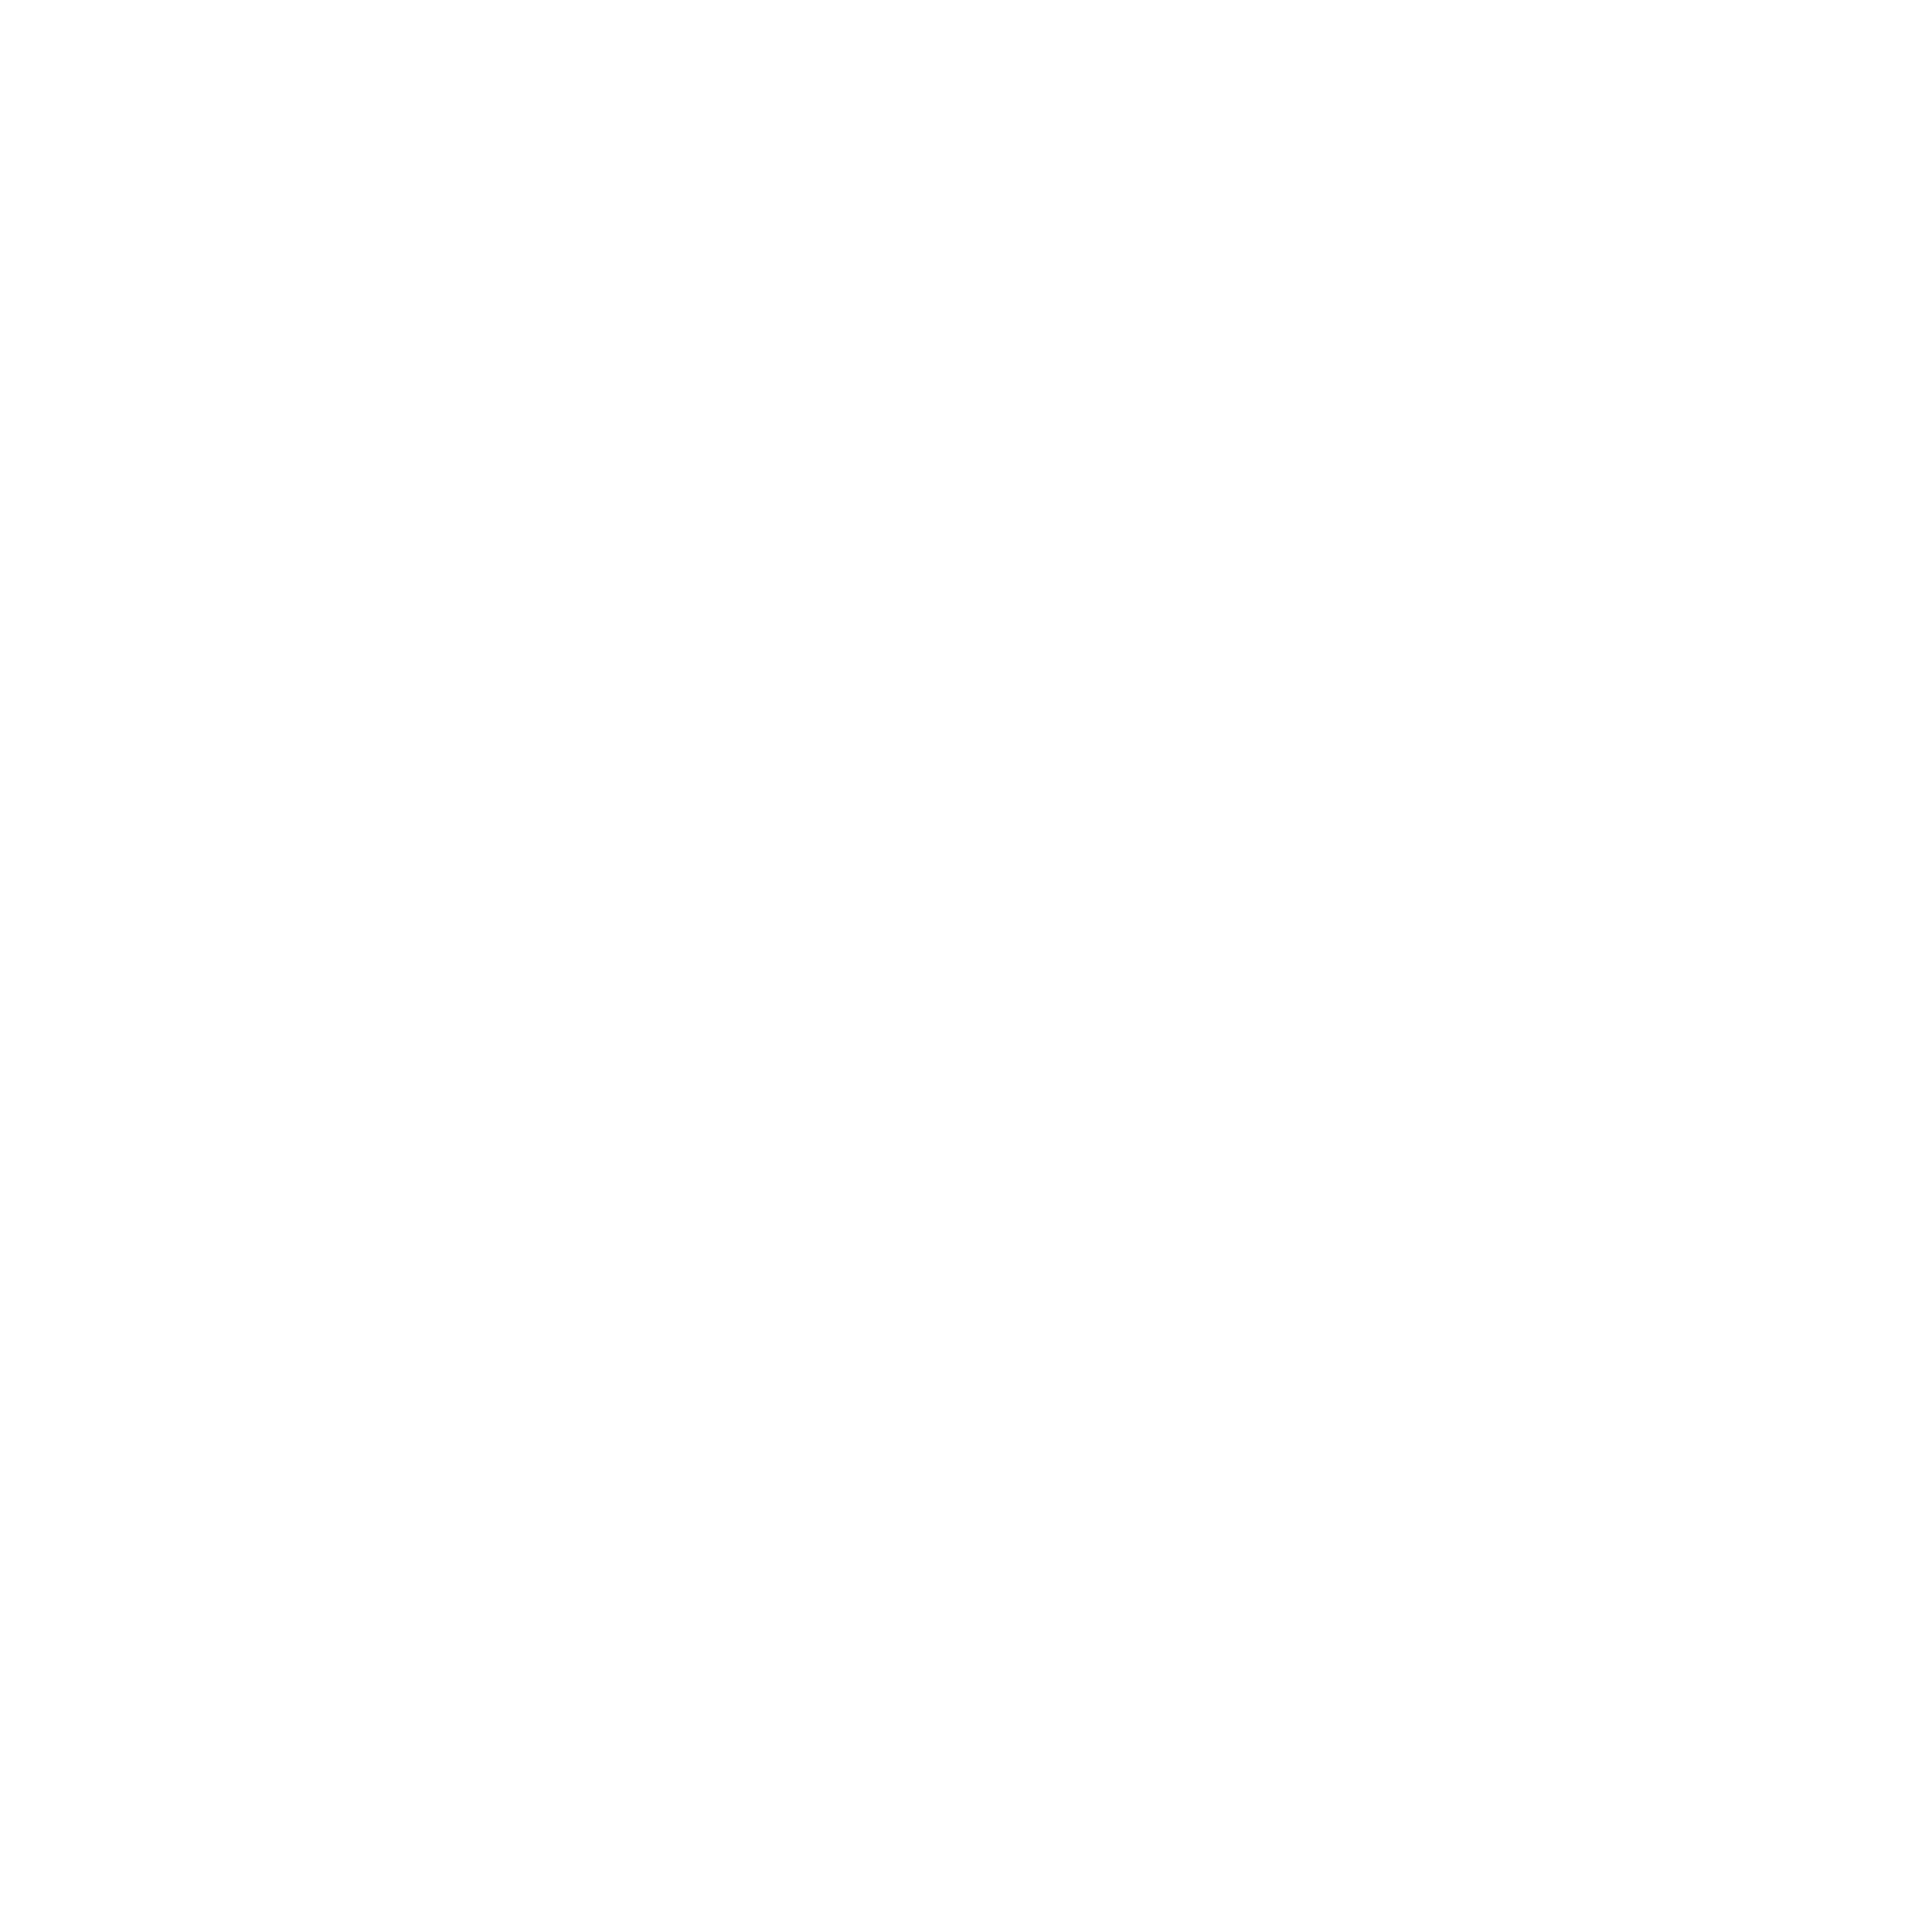
Target: NGC6681
Instrument: ACS/SBC
Filter: F150LP
Exposure: 50 min
Observation ID: hst_9024_02_acs_sbc_f150lp_j8bu02

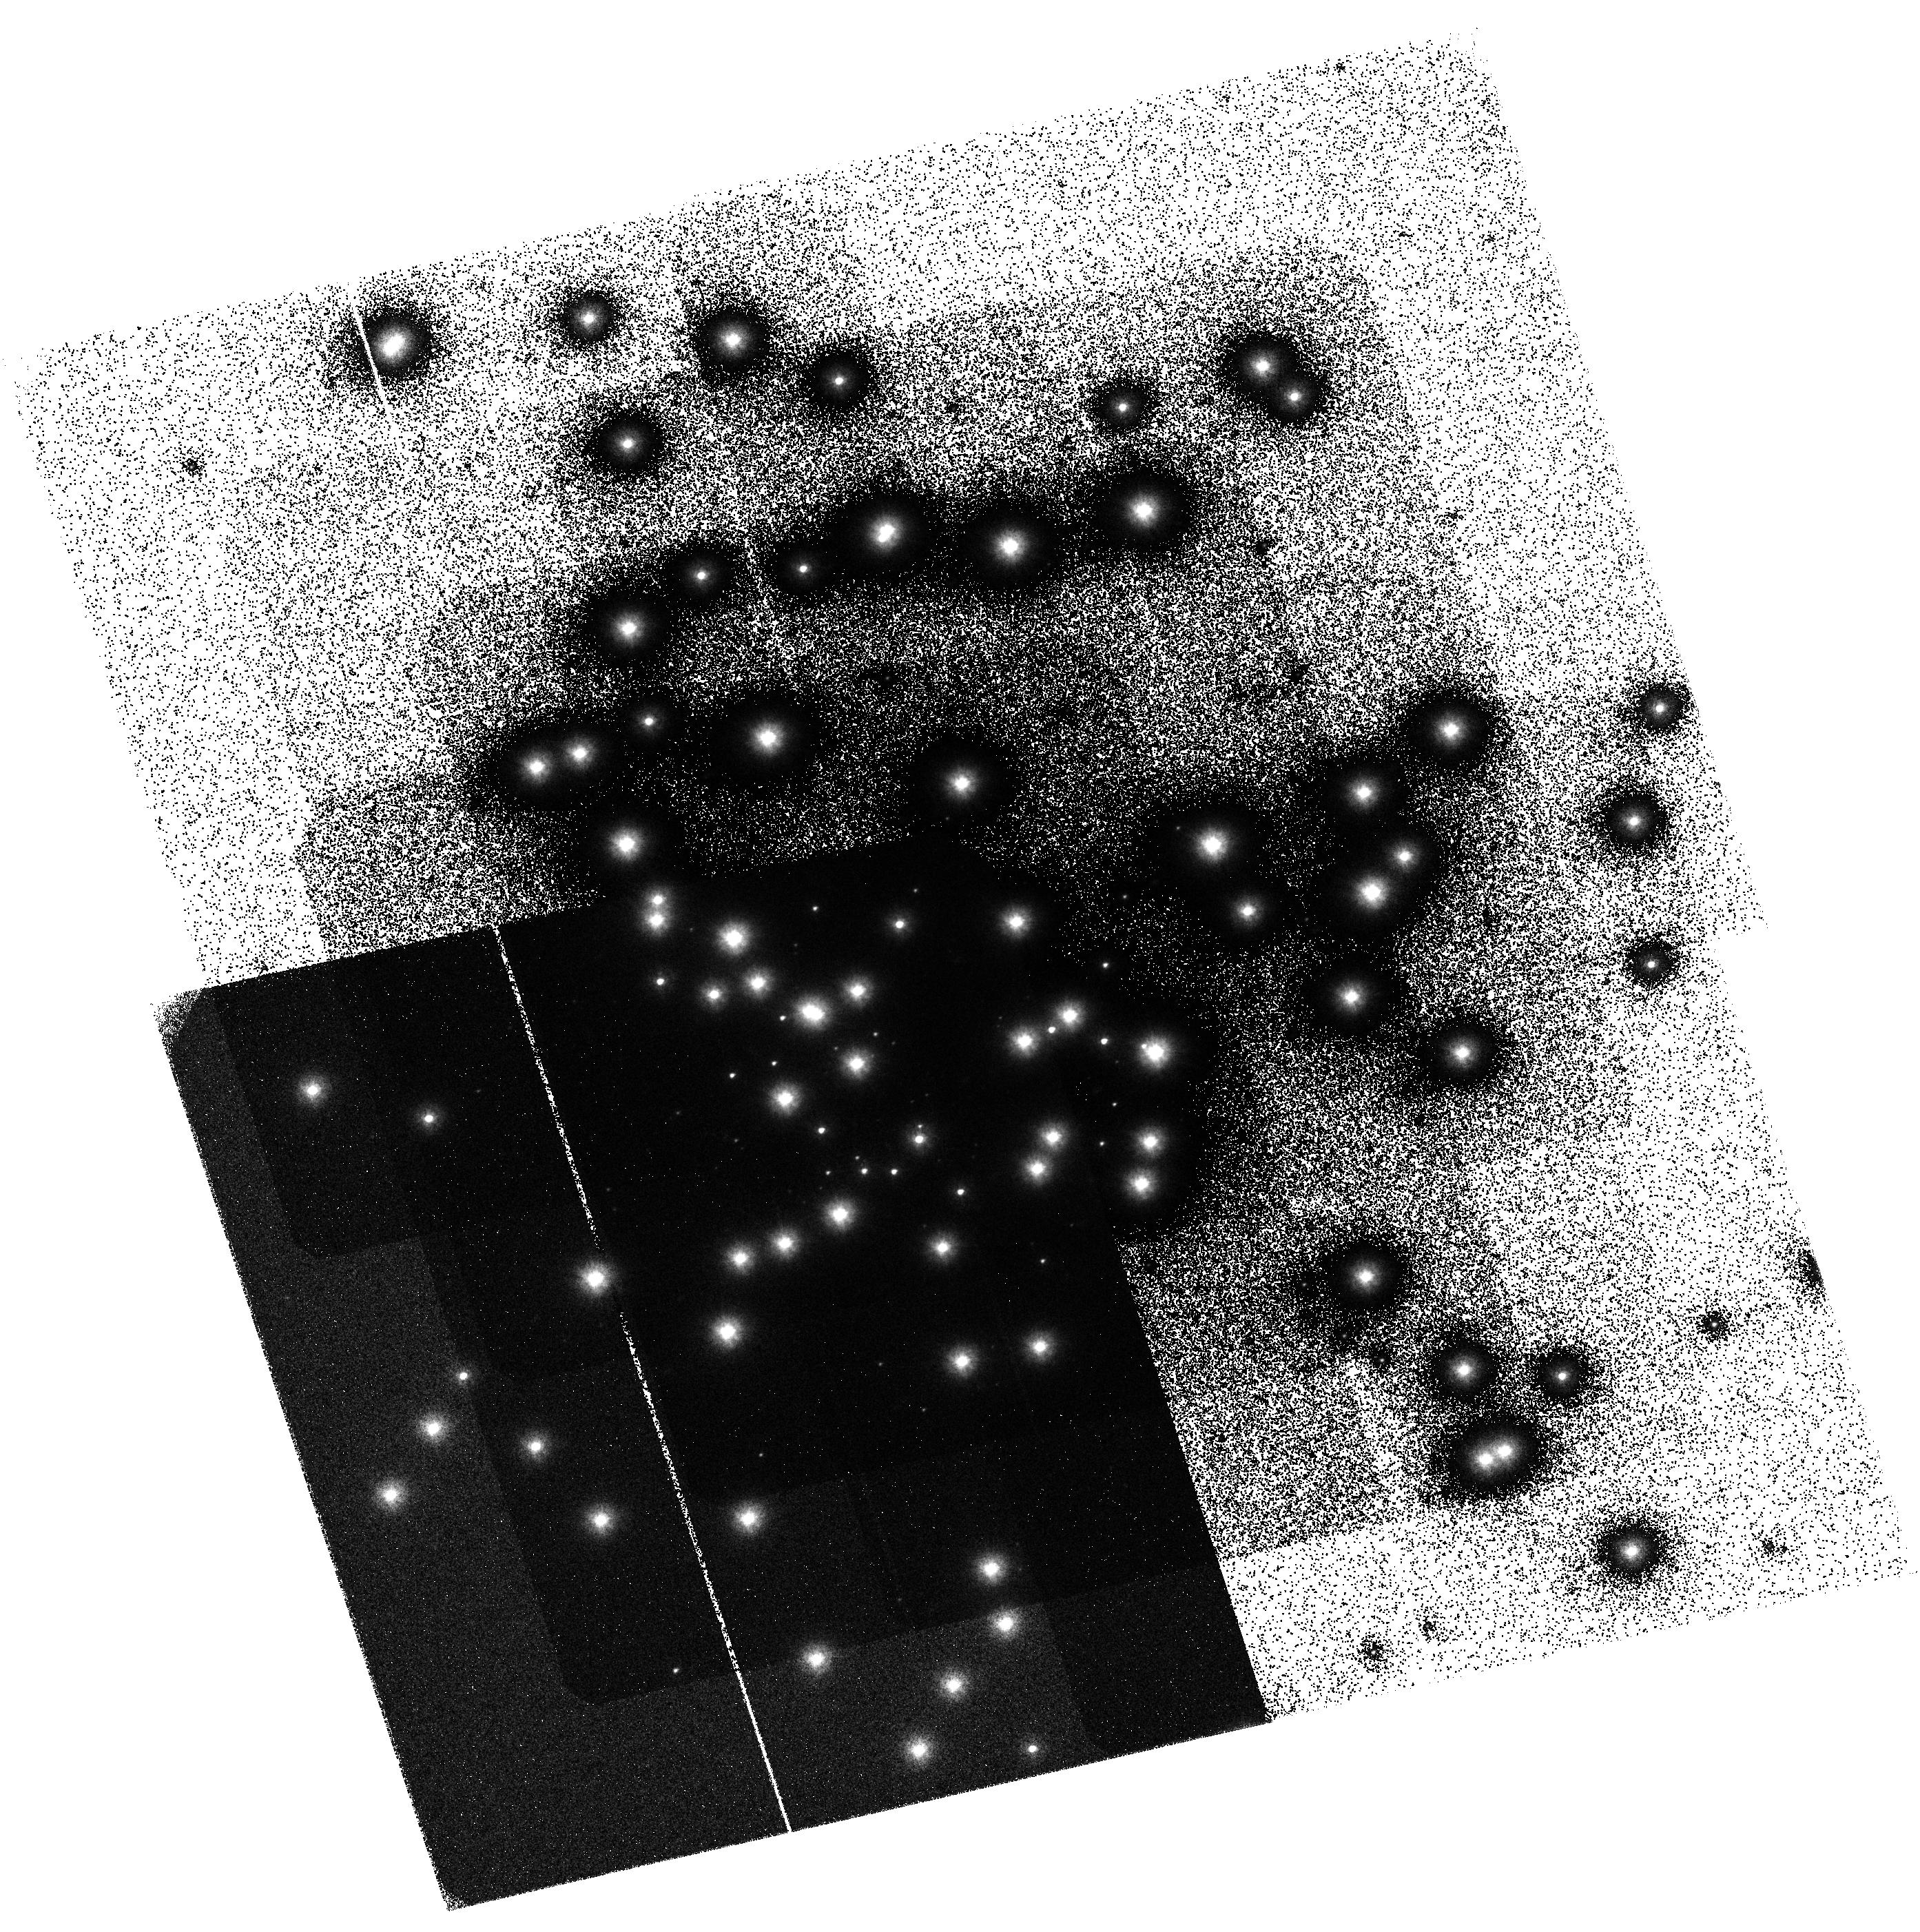
Target: NGC6681
Instrument: ACS/SBC
Filter: F125LP
Exposure: 50 min
Observation ID: hst_9024_01_acs_sbc_f125lp_j8bu01

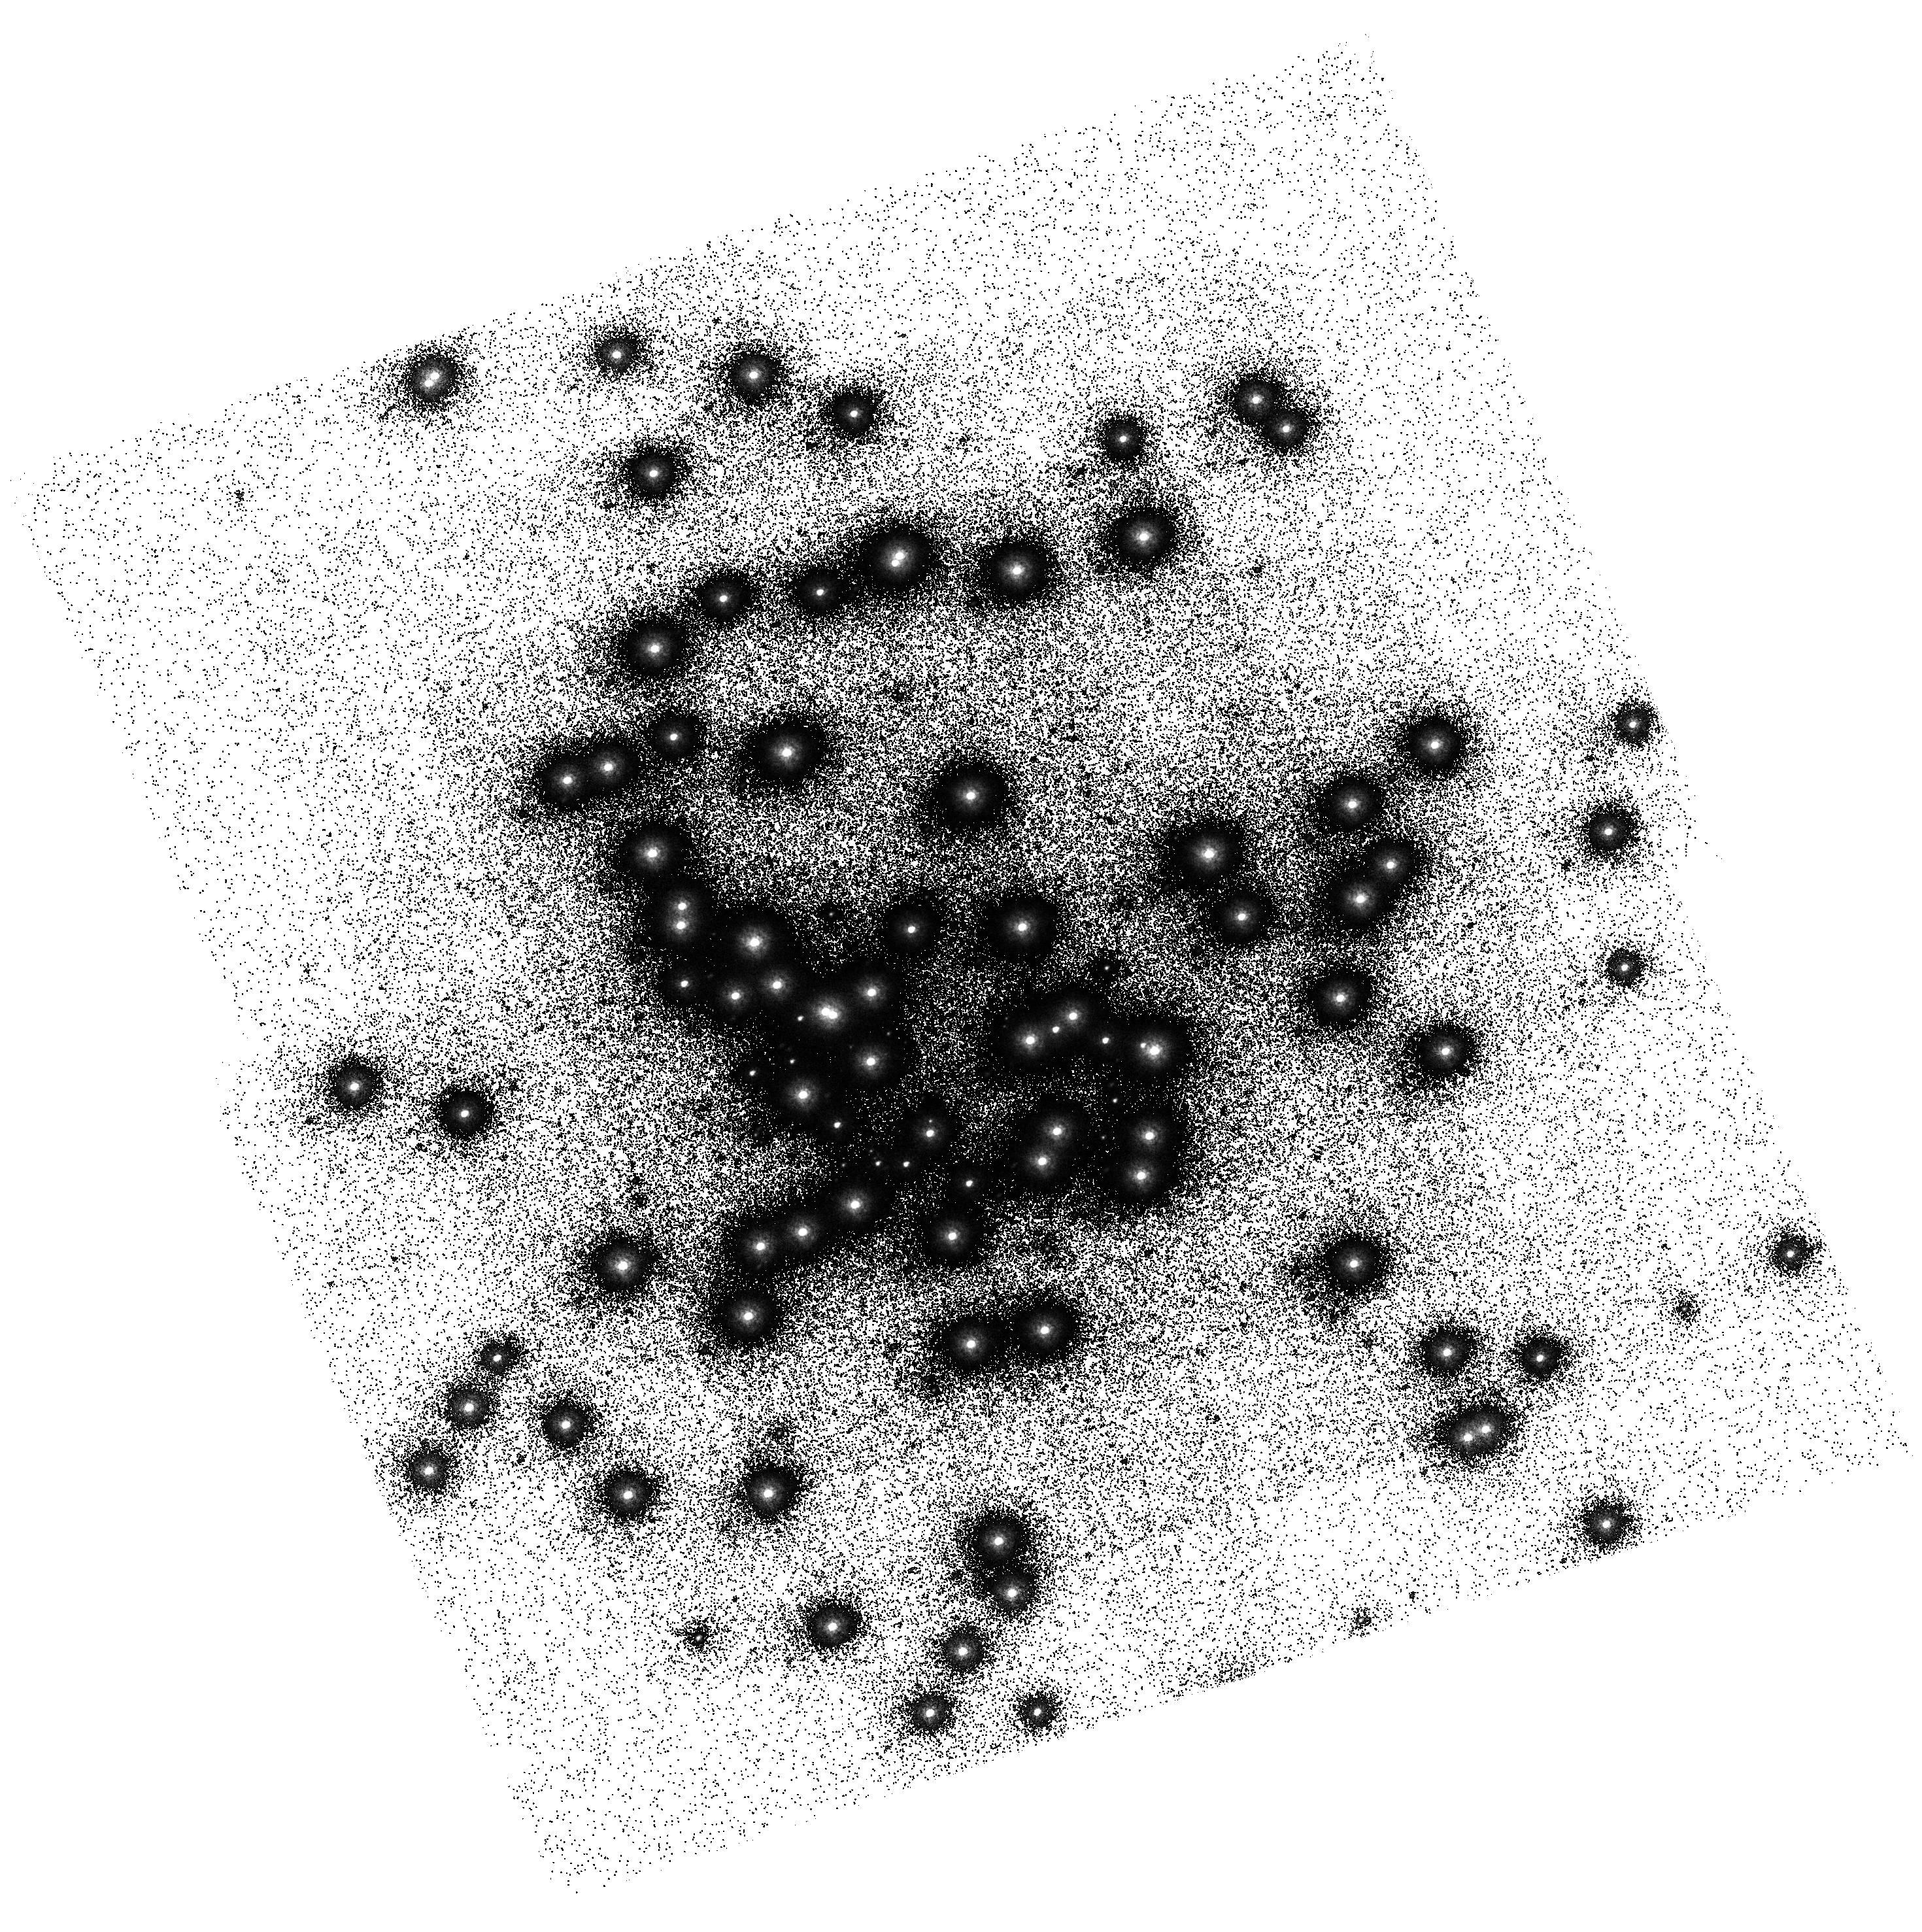
Target: NGC6681
Instrument: ACS/SBC
Filter: F150LP
Exposure: 50 min
Observation ID: hst_9024_52_acs_sbc_f150lp_j8bu52

SBC flat field uniformity (PI: Bohlin, Ralph C.)

The stability and uniformity of the low-frequency flat fields (L-flat) of all ACS detectors will be assessed by using multiple pointing observations of the globular cluster NGC6681 - thus imaging moderately dense stellar fields. By placing the same star over different portions of the detectors and measuring relative changes in its brightness it will be possible to determine local variations in the response of the detectors. Based on previous experience with STIS, it is deemed that a total of nine different pointings will suffice to provide adequate characterisation of the flat field stability in any given band. For each filter to be tested, the baseline consists of 9 pointings with steps of ~20% of the FOV in a diagonal cross pattern. During SMOV, the complement of filters to be tested is limited to the following: for the SBC, F125LP and F150LP. In order to provide complementary data for the geometric distortion programmes (9027 and 9028), and also to check that the distortion is not chromatic, three additional exposures will be taken with F125LP with a very small (~10 pixel) offset from the centre (see proposals 9027 and 9028). Execution of this programme must await completion of programme 9011 (ACS to FGS alignment) and the ensuing PDB update.